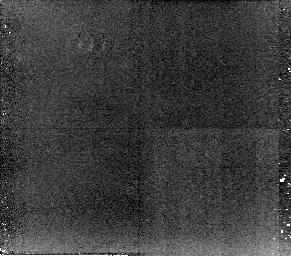
Target: 3C33. Instrument: NICMOS/NIC2. Filter: POL240L. Exposure: 34 min. Observation ID: n96p10050

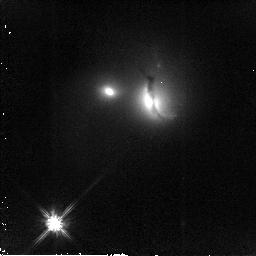
Target: 3C321. Instrument: NICMOS/NIC2. Filter: F110W. Exposure: 13 min. Observation ID: n96p45070

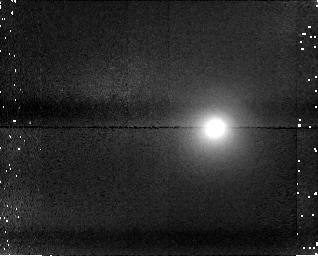
Target: field at RA 17.221°, Dec 13.337°. Instrument: NICMOS/NIC1. Filter: F170M. Exposure: 34 min. Observation ID: n96p10060

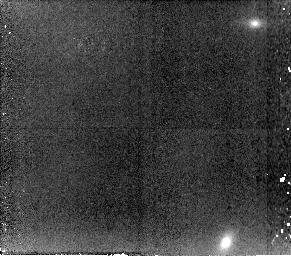
Target: 3C277.3. Instrument: NICMOS/NIC2. Filter: POL0L. Exposure: 34 min. Observation ID: n96p35010

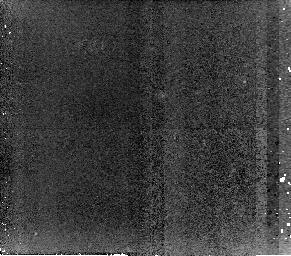
Target: 3C452. Instrument: NICMOS/NIC2. Filter: POL120L. Exposure: 34 min. Observation ID: n96p55040

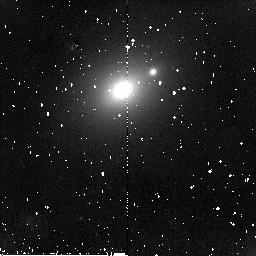
Target: 4C73.08. Instrument: NICMOS/NIC2. Filter: F110W. Exposure: 9 min. Observation ID: n96p25060

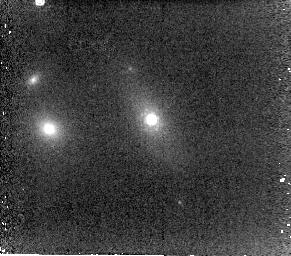
Target: 3C433. Instrument: NICMOS/NIC2. Filter: POL0L. Exposure: 4 min. Observation ID: n96p50060

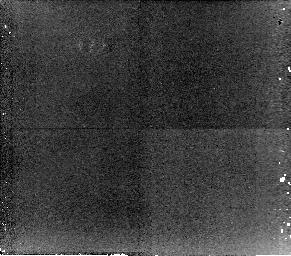
Target: 3C285. Instrument: NICMOS/NIC2. Filter: POL0L. Exposure: 34 min. Observation ID: n96p40010

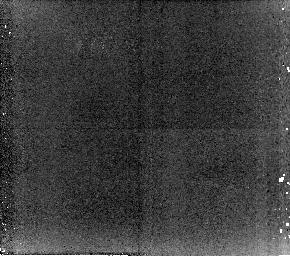
Target: 3C192. Instrument: NICMOS/NIC2. Filter: POL240L. Exposure: 34 min. Observation ID: n96p20050

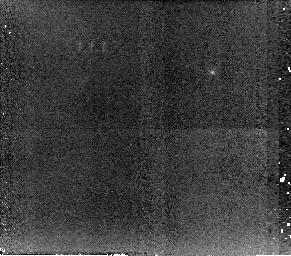
Target: 3C98. Instrument: NICMOS/NIC2. Filter: POL240L. Exposure: 34 min. Observation ID: n96p15050

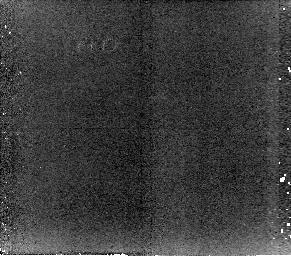
Target: 3C236. Instrument: NICMOS/NIC2. Filter: POL240L. Exposure: 34 min. Observation ID: n96p30050

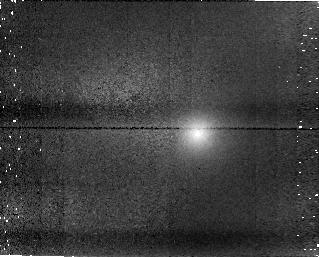
Target: field at RA 193.550°, Dec 27.626°. Instrument: NICMOS/NIC1. Filter: F145M. Exposure: 34 min. Observation ID: n96p35040

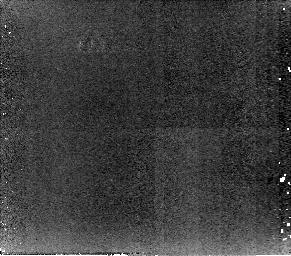
Target: 3C321. Instrument: NICMOS/NIC2. Filter: POL0L. Exposure: 34 min. Observation ID: n96p45010

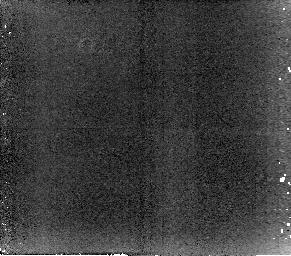
Target: 3C285. Instrument: NICMOS/NIC2. Filter: POL240L. Exposure: 34 min. Observation ID: n96p40060

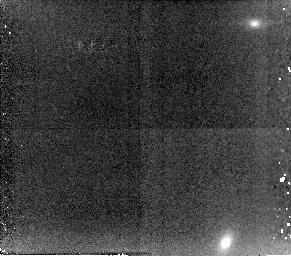
Target: 3C277.3. Instrument: NICMOS/NIC2. Filter: POL120L. Exposure: 34 min. Observation ID: n96p35030

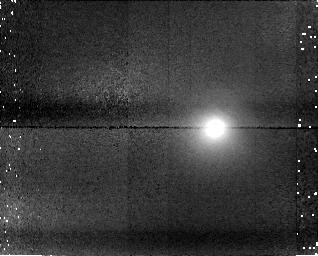
Target: field at RA 17.221°, Dec 13.337°. Instrument: NICMOS/NIC1. Filter: F145M. Exposure: 34 min. Observation ID: n96p10040

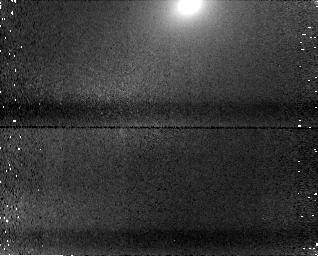
Target: field at RA 147.475°, Dec 73.243°. Instrument: NICMOS/NIC1. Filter: F170M. Exposure: 34 min. Observation ID: n96p25080

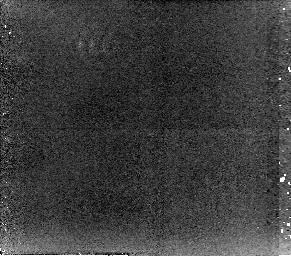
Target: 3C33. Instrument: NICMOS/NIC2. Filter: POL0L. Exposure: 34 min. Observation ID: n96p10010

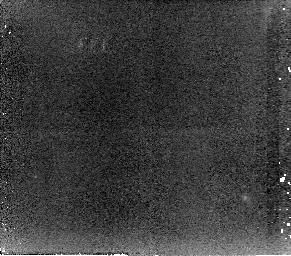
Target: 4C73.08. Instrument: NICMOS/NIC2. Filter: POL0L. Exposure: 34 min. Observation ID: n96p25010

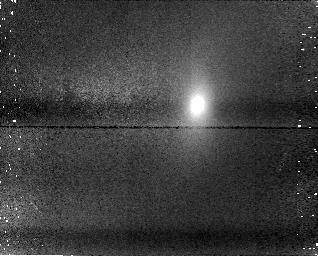
Target: field at RA 151.517°, Dec 34.909°. Instrument: NICMOS/NIC1. Filter: F145M. Exposure: 34 min. Observation ID: n96p30020

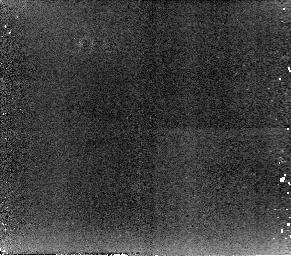
Target: 3C321. Instrument: NICMOS/NIC2. Filter: POL120L. Exposure: 34 min. Observation ID: n96p45030

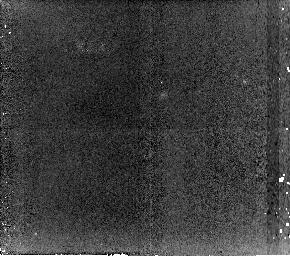
Target: 3C452. Instrument: NICMOS/NIC2. Filter: POL240L. Exposure: 34 min. Observation ID: n96p55060

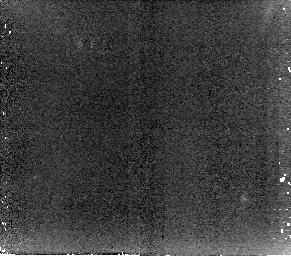
Target: 4C73.08. Instrument: NICMOS/NIC2. Filter: POL240L. Exposure: 34 min. Observation ID: n96p25070

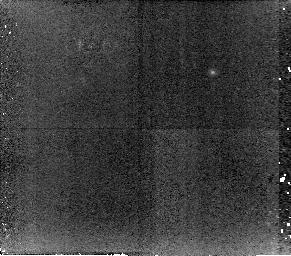
Target: 3C98. Instrument: NICMOS/NIC2. Filter: POL0L. Exposure: 34 min. Observation ID: n96p15010

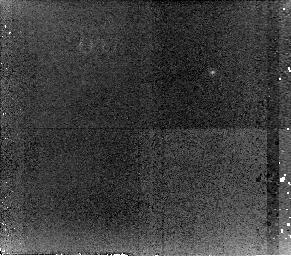
Target: 3C98. Instrument: NICMOS/NIC2. Filter: POL120L. Exposure: 34 min. Observation ID: n96p15030

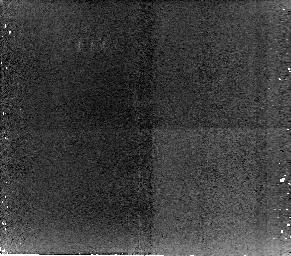
Target: 3C285. Instrument: NICMOS/NIC2. Filter: POL120L. Exposure: 34 min. Observation ID: n96p40040

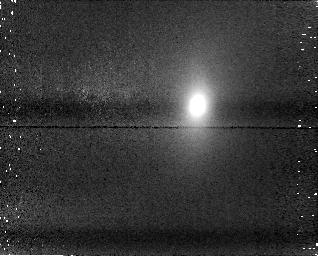
Target: field at RA 151.517°, Dec 34.909°. Instrument: NICMOS/NIC1. Filter: F170M. Exposure: 34 min. Observation ID: n96p30060

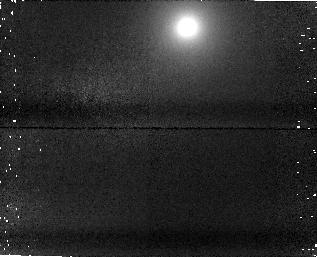
Target: field at RA 121.405°, Dec 24.170°. Instrument: NICMOS/NIC1. Filter: F170M. Exposure: 34 min. Observation ID: n96p20060

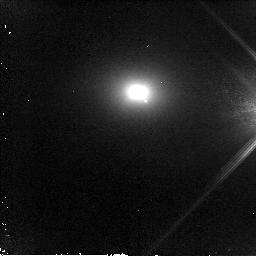
Target: 3C452. Instrument: NICMOS/NIC2. Filter: F110W. Exposure: 16 min. Observation ID: n96p55030

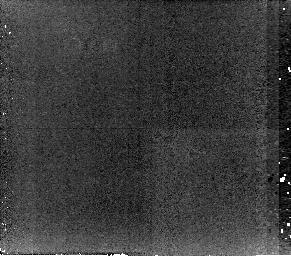
Target: 3C236. Instrument: NICMOS/NIC2. Filter: POL0L. Exposure: 34 min. Observation ID: n96p30010

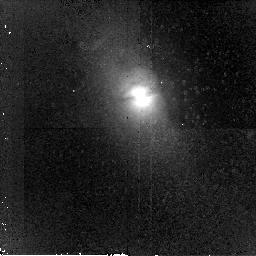
Target: 3C285. Instrument: NICMOS/NIC2. Filter: F110W. Exposure: 16 min. Observation ID: n96p40030

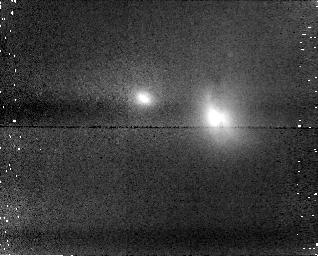
Target: field at RA 232.931°, Dec 24.073°. Instrument: NICMOS/NIC1. Filter: F170M. Exposure: 34 min. Observation ID: n96p45060

Anisotropy and obscuration in the near-nuclear regions of powerful radio galaxies (PI: Tadhunter, Clive N.)

Despite the success of the orientation-based unified schemes for powerful radio sources, we are still far from understanding the distribution of obscuring material in the near-nuclear regions of such sources, and how this distribution evolves with radio power. Following on from our highly successful Cycle 7 pilot observations of Cygnus A, we propose a near-IR polarimetric survey of a complete sample of powerful radio galaxies in order map the near-nuclear illumination cones, and investigate the distribution of obscuring material on a 0.1 to 1kpc scale. In particular, the observations will allow us to test the "receding torus model'' which predicts that the opening angles of the illumination cones are smaller in low redshift/low power radio galaxies than in their high redshift/high power counterparts.We will also investigate whether AGN- and jet-driven outflows have a substantial effect on distribution of obscuring material by "hollowing out'' the quasar illumination cones in the more powerful sources. Finally, by using our polarization maps to search for signs of intrinsic anisotropy in the near-IR continuum within the cones, we will investigate the geometry of the near-IR continuum emitting regions close to the quasar nuclei. These observations are not only crucial for our understanding of radio source unification, but also provide key information about the effects of AGN-induced outflows on the ISM of the host galaxies.